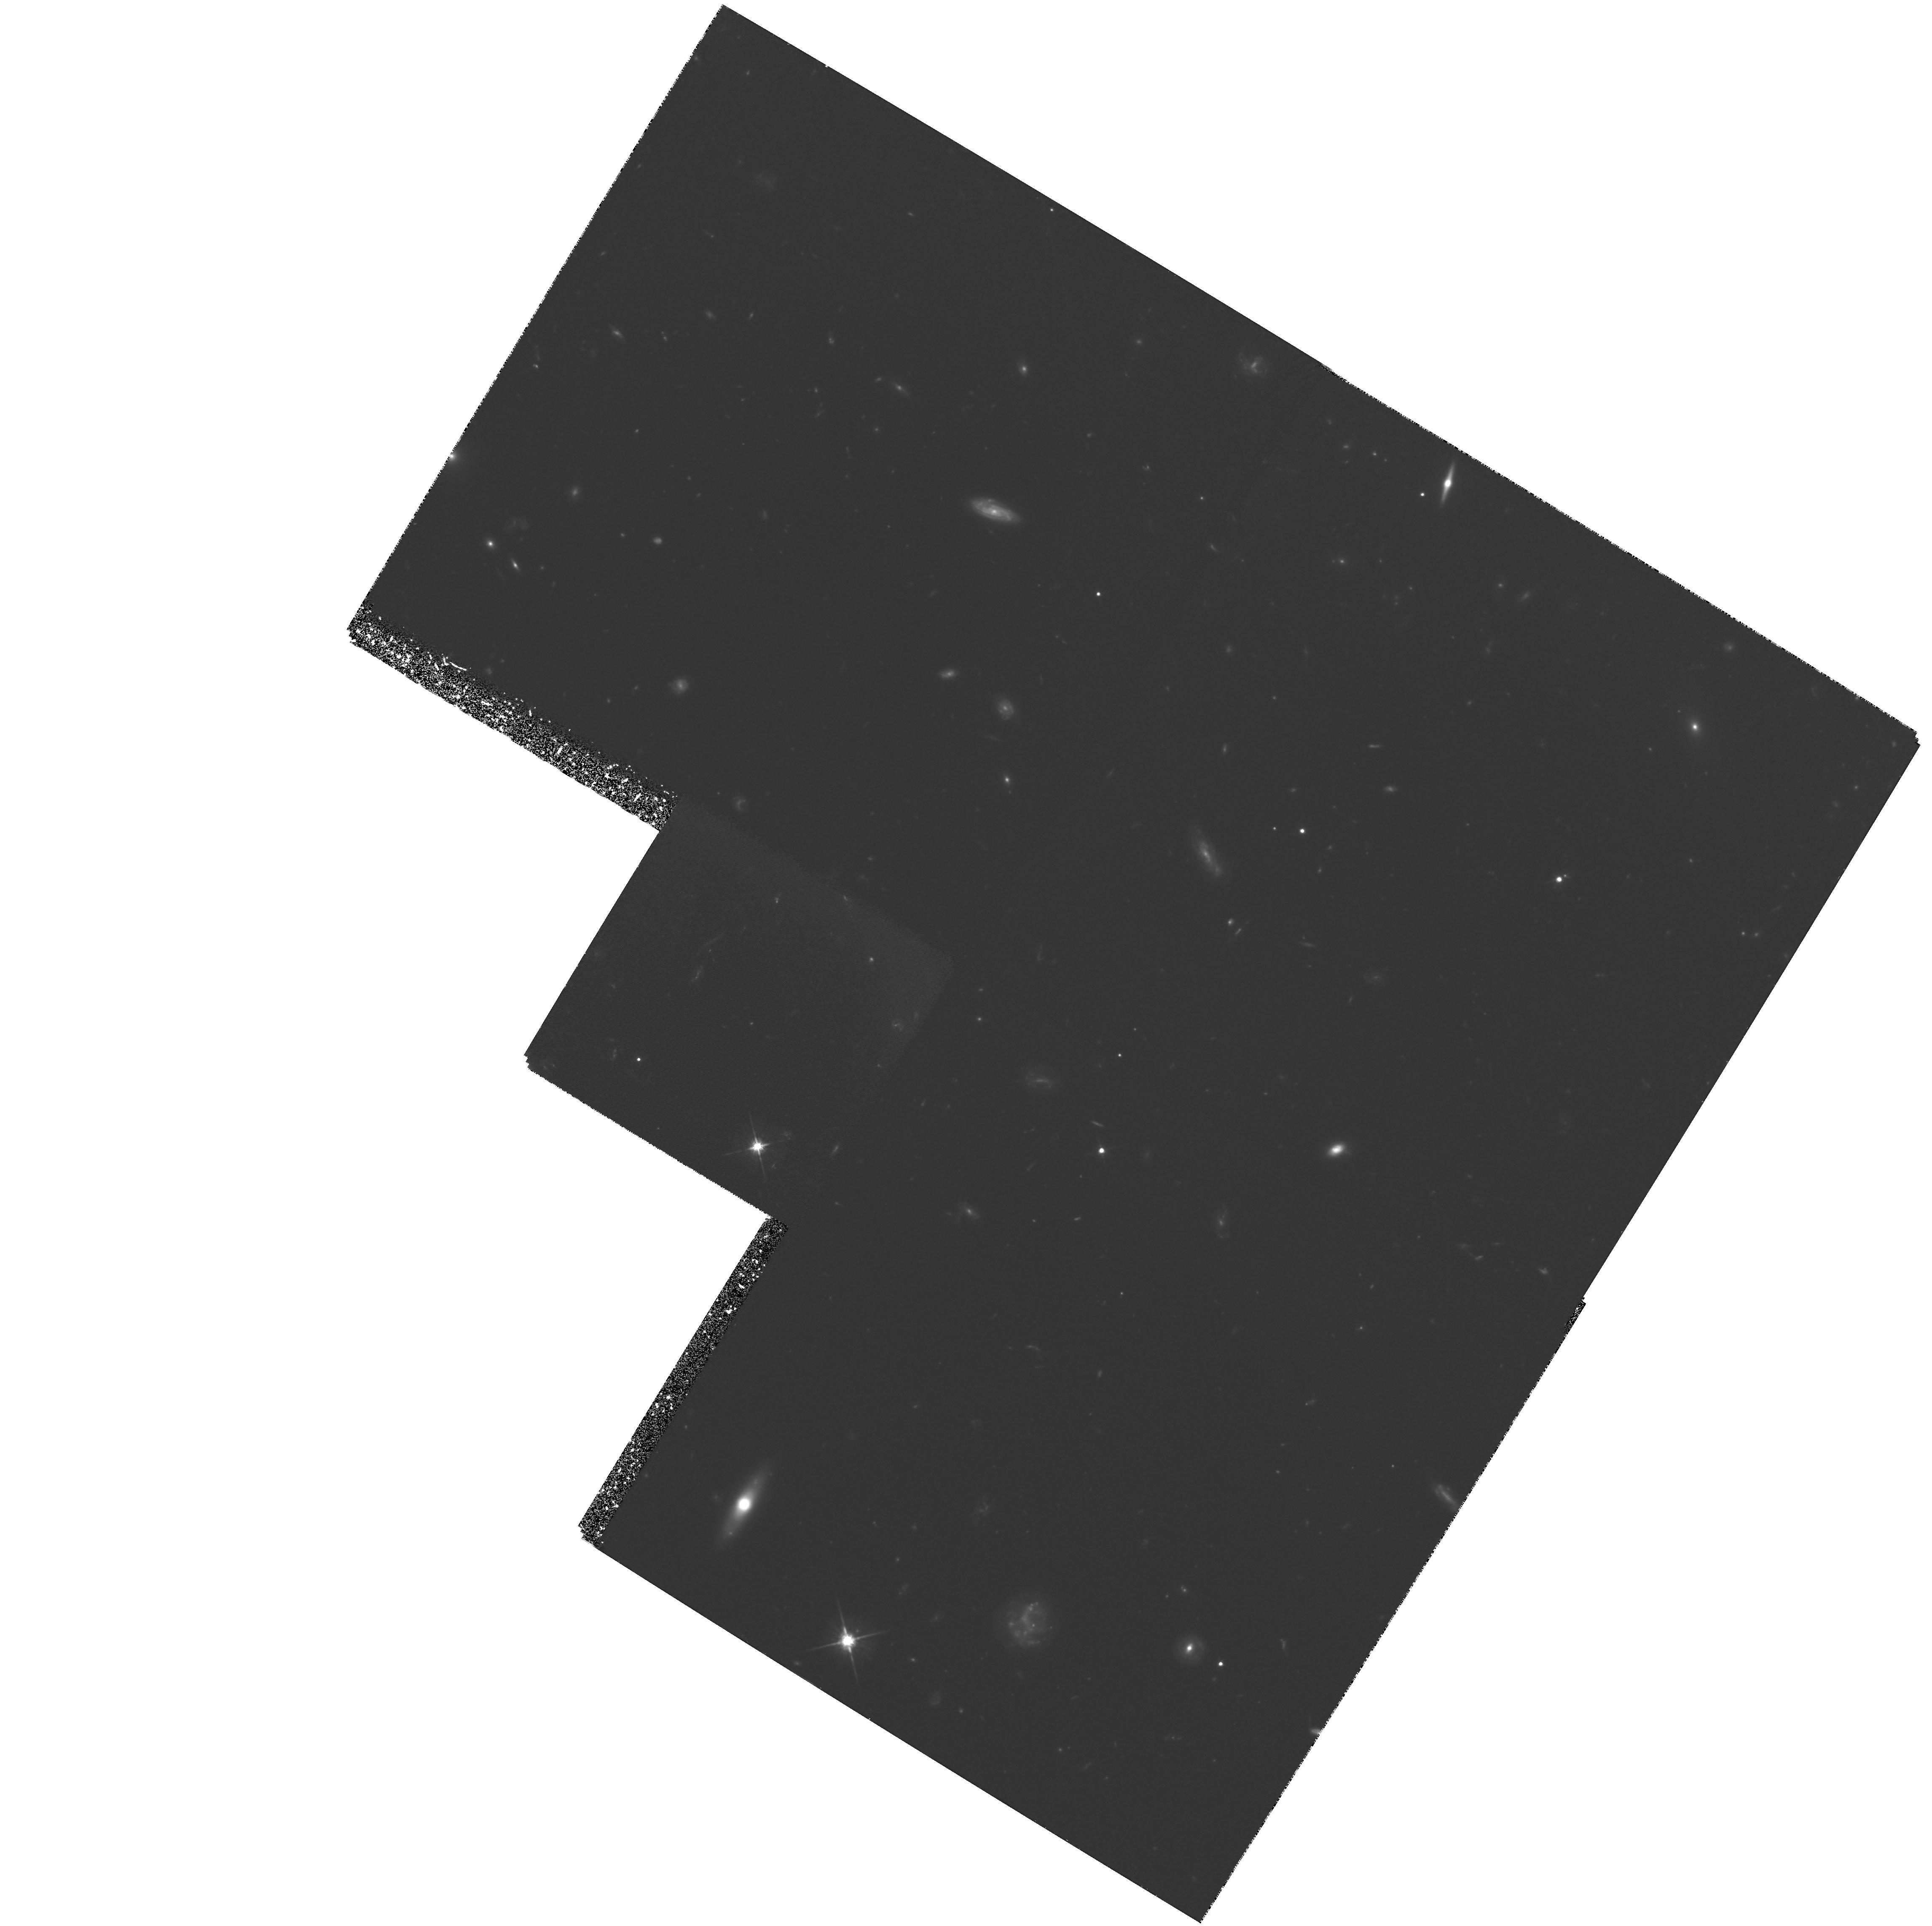
Target: GAL-034943-381027
Instrument: WFPC2/PC
Filter: F702W
Exposure: 5 h
Observation ID: hst_5142_01_wfpc2_pc_f702w_u2hb01

WFPC IMAGING OF TWO HIGH-REDSHIFT GALAXIES CAUSING ABSORPTION SYSTYEMS AT Z=1.47 AND Z=3.03 TOWARD QSO0347-3819 (PI: Macchetto, F. Duccio)

We will obtain imaging of the two galaxies responsible for the damped Lyman-alpha and MgII absorption systems, at redshift z=3.03 and z = 1.47 respectively, toward QSO0347-3819. Because we are interested in the morphology of these two high-redshift galaxies, we will use only the filter F606W. We will therefore obtain morphological information of the rest-frame far UV continuum of the higher redshift galaxies, and rst-frame near ultraviolet of the other. With the additional photometric data we already have from ground-based observations as well as from HST, we will be able to characterize the UV spectral energy distribution of these high-redshift, young galaxies and to study their morphologies. This study will provide important information about galaxy formation and evolution and the relationship between absorption systems and normal, bright galaxies.